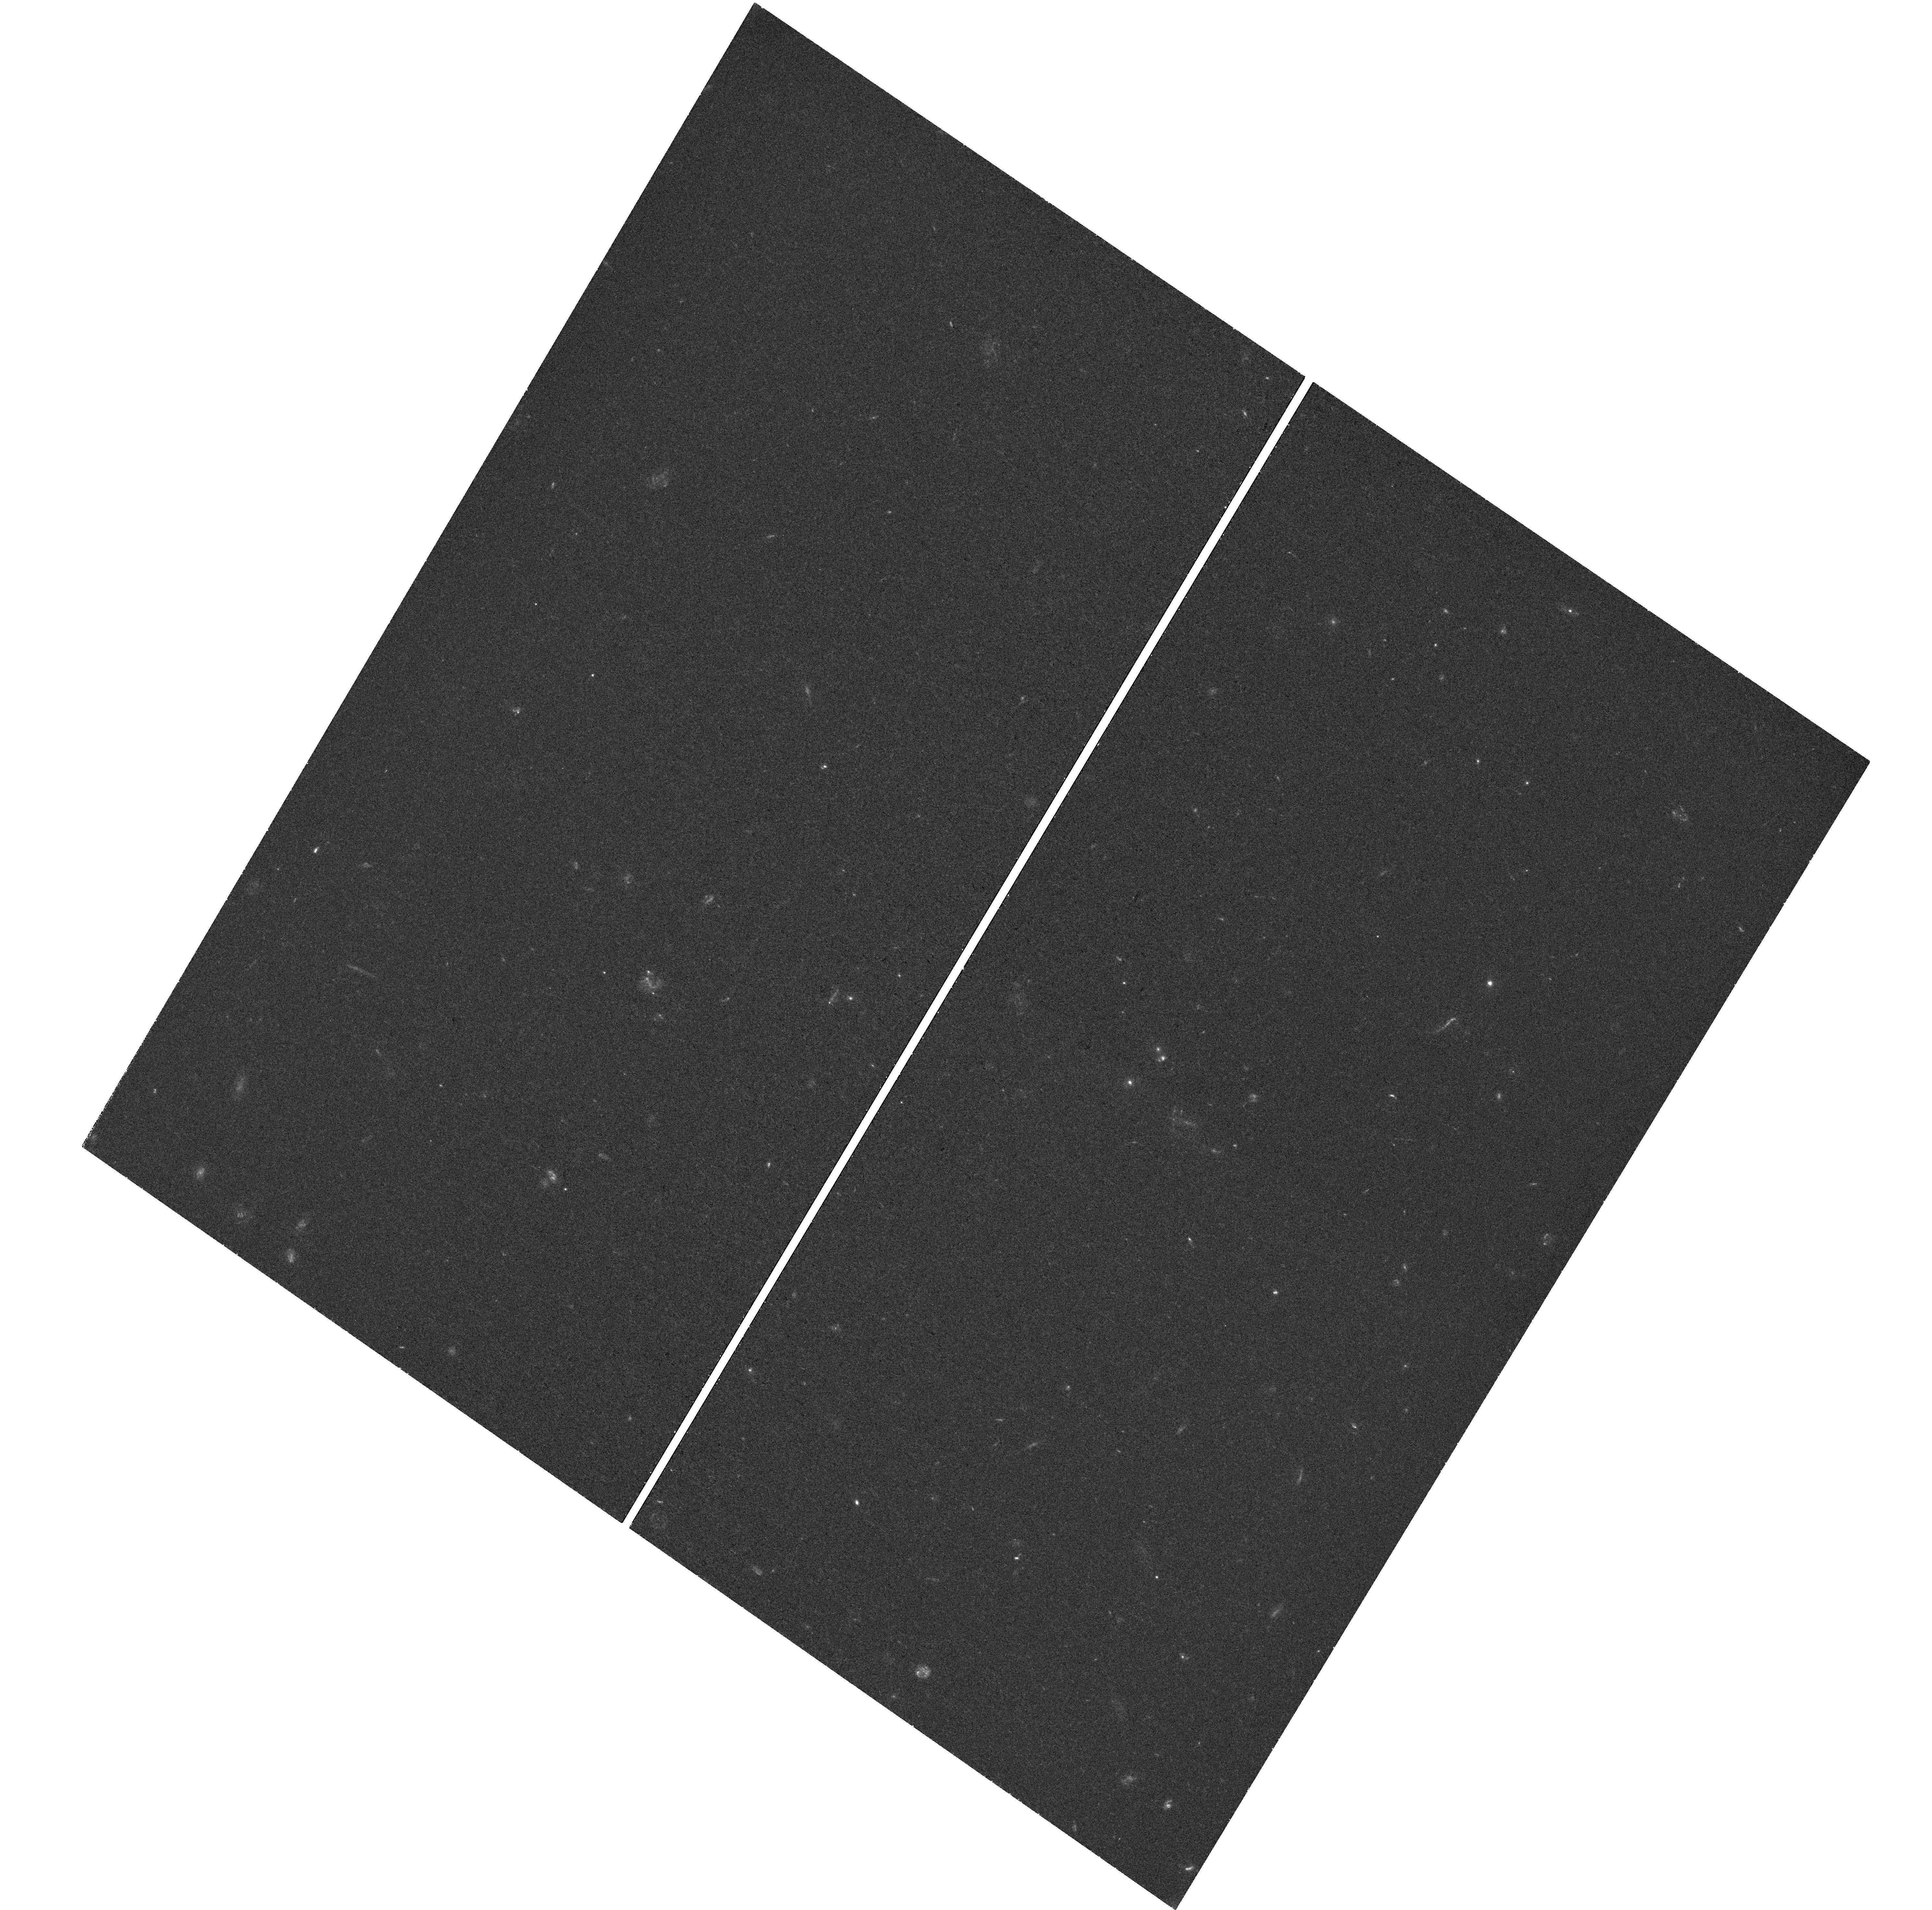
Target: KIDSJ0236-3215
Instrument: WFC3/UVIS
Filter: F390W
Exposure: 42 min
Observation ID: hst_15420_02_wfc3_uvis_f390w_idrh02

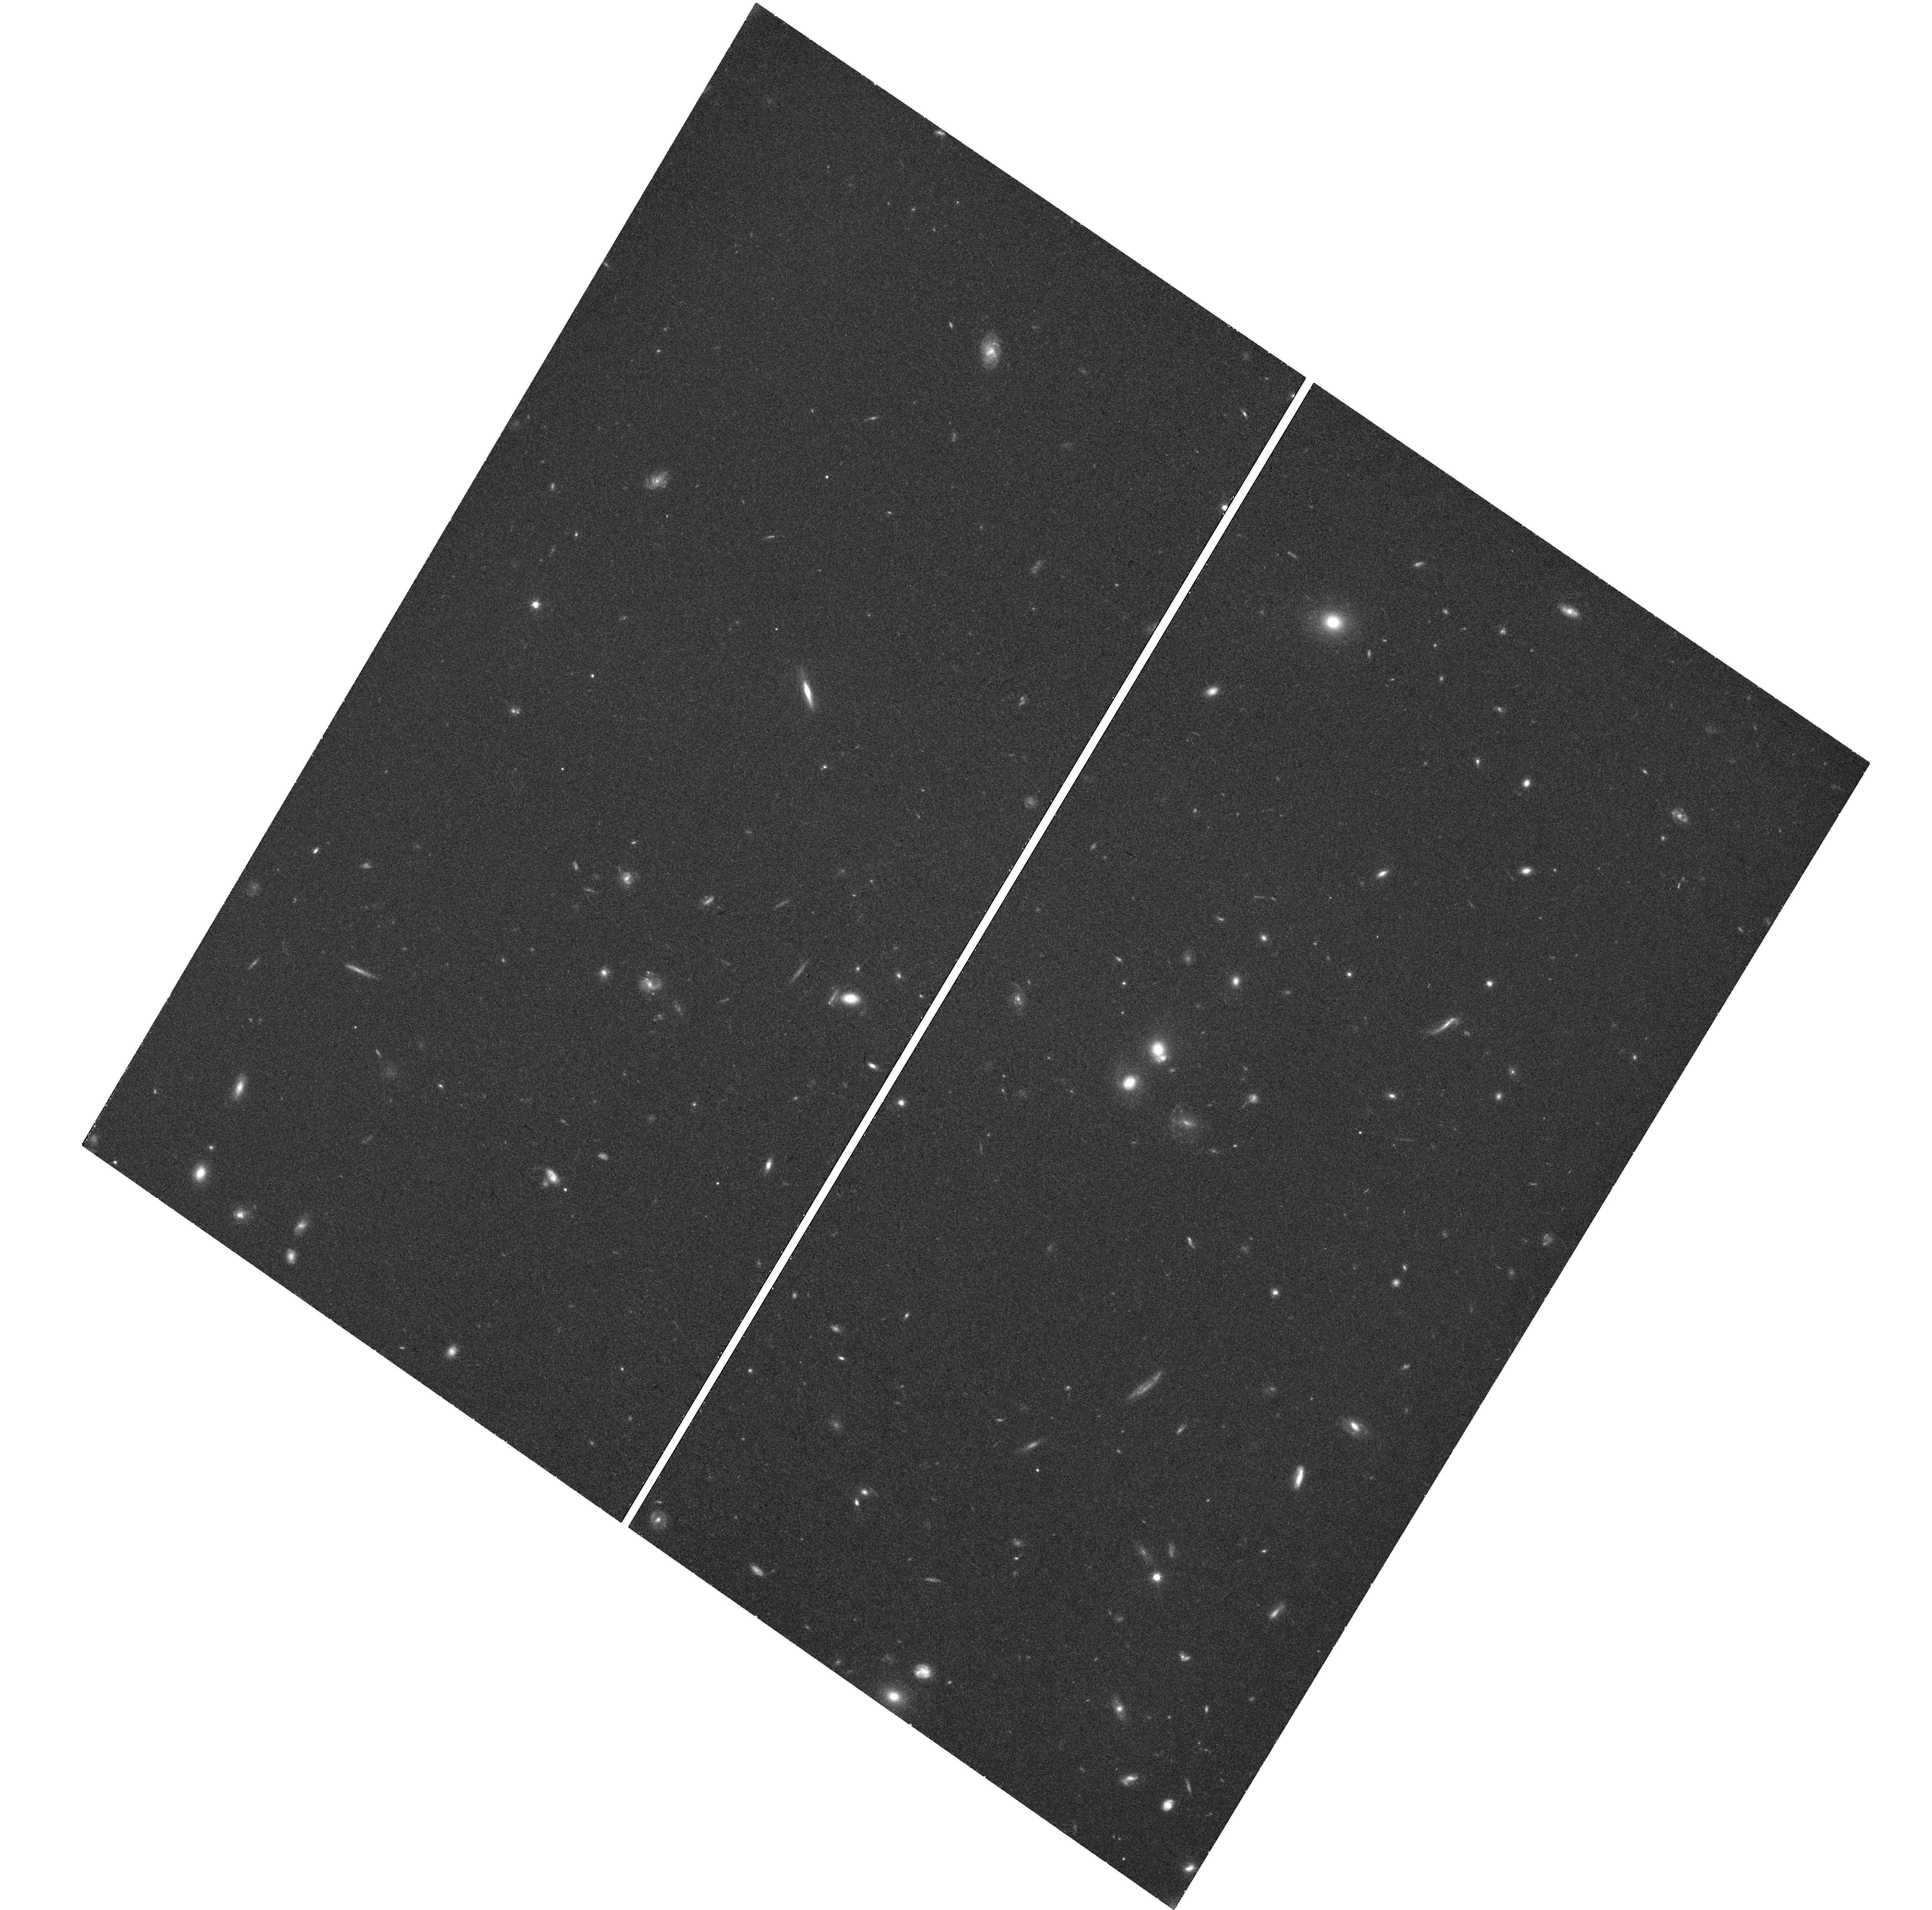
Target: KIDSJ0236-3215
Instrument: WFC3/UVIS
Filter: F814W
Exposure: 42 min
Observation ID: hst_15420_01_wfc3_uvis_f814w_idrh01

The first compact massive lens galaxy in the Kilo Degree Survey (PI: Spiniello, Chiara)

Compact massive galaxies, old systems with sizes <3kpc and masses >~10^11 solar masses, are believed to be the local counterparts of the so-called high-z red nuggets that, for unknown reasons, have missed the channels of galaxy size growth and therefore are unique systems to test the two-phase formation scenario and to understand how structures in the Universe have formed and evolved. A crucial ingredient to shed light on galaxy formation is to properly understand how their dark and stellar components have interacted and settled in their current density profiles. Gravitational lensing is a unique probe to address these questions. By modelling the arc features around massive galaxies, one can determine the total mass and density profile with unprecedented precision, unachievable in any other way. Combining also dynamics and/or stellar population analysis from spectroscopical data, one can disentangle luminous from DM and constrain in this way the shape of the stellar Initial Mass Function (IMF), the internal dark matter fractions, the light and mass density slopes. Within the Public ESO Kilo Degree Survey, we discovered a very compact massive lens galaxy. This object is unique and we request HST data to 1) unambiguosly confirm the its lens nature 2) properly model the lens and source to get very precise estimation of the lens total mass 3) study the light and mass distribution and put contraints on the internal DM fraction as well as on the IMF slope, complementing HST data with ground-based spectroscopy already in hand. We request only 2 orbits, one for the caracterization of lens (with WFC3-F814W) and one for that of the source (with WFC3-F390W) to achieve our goals.